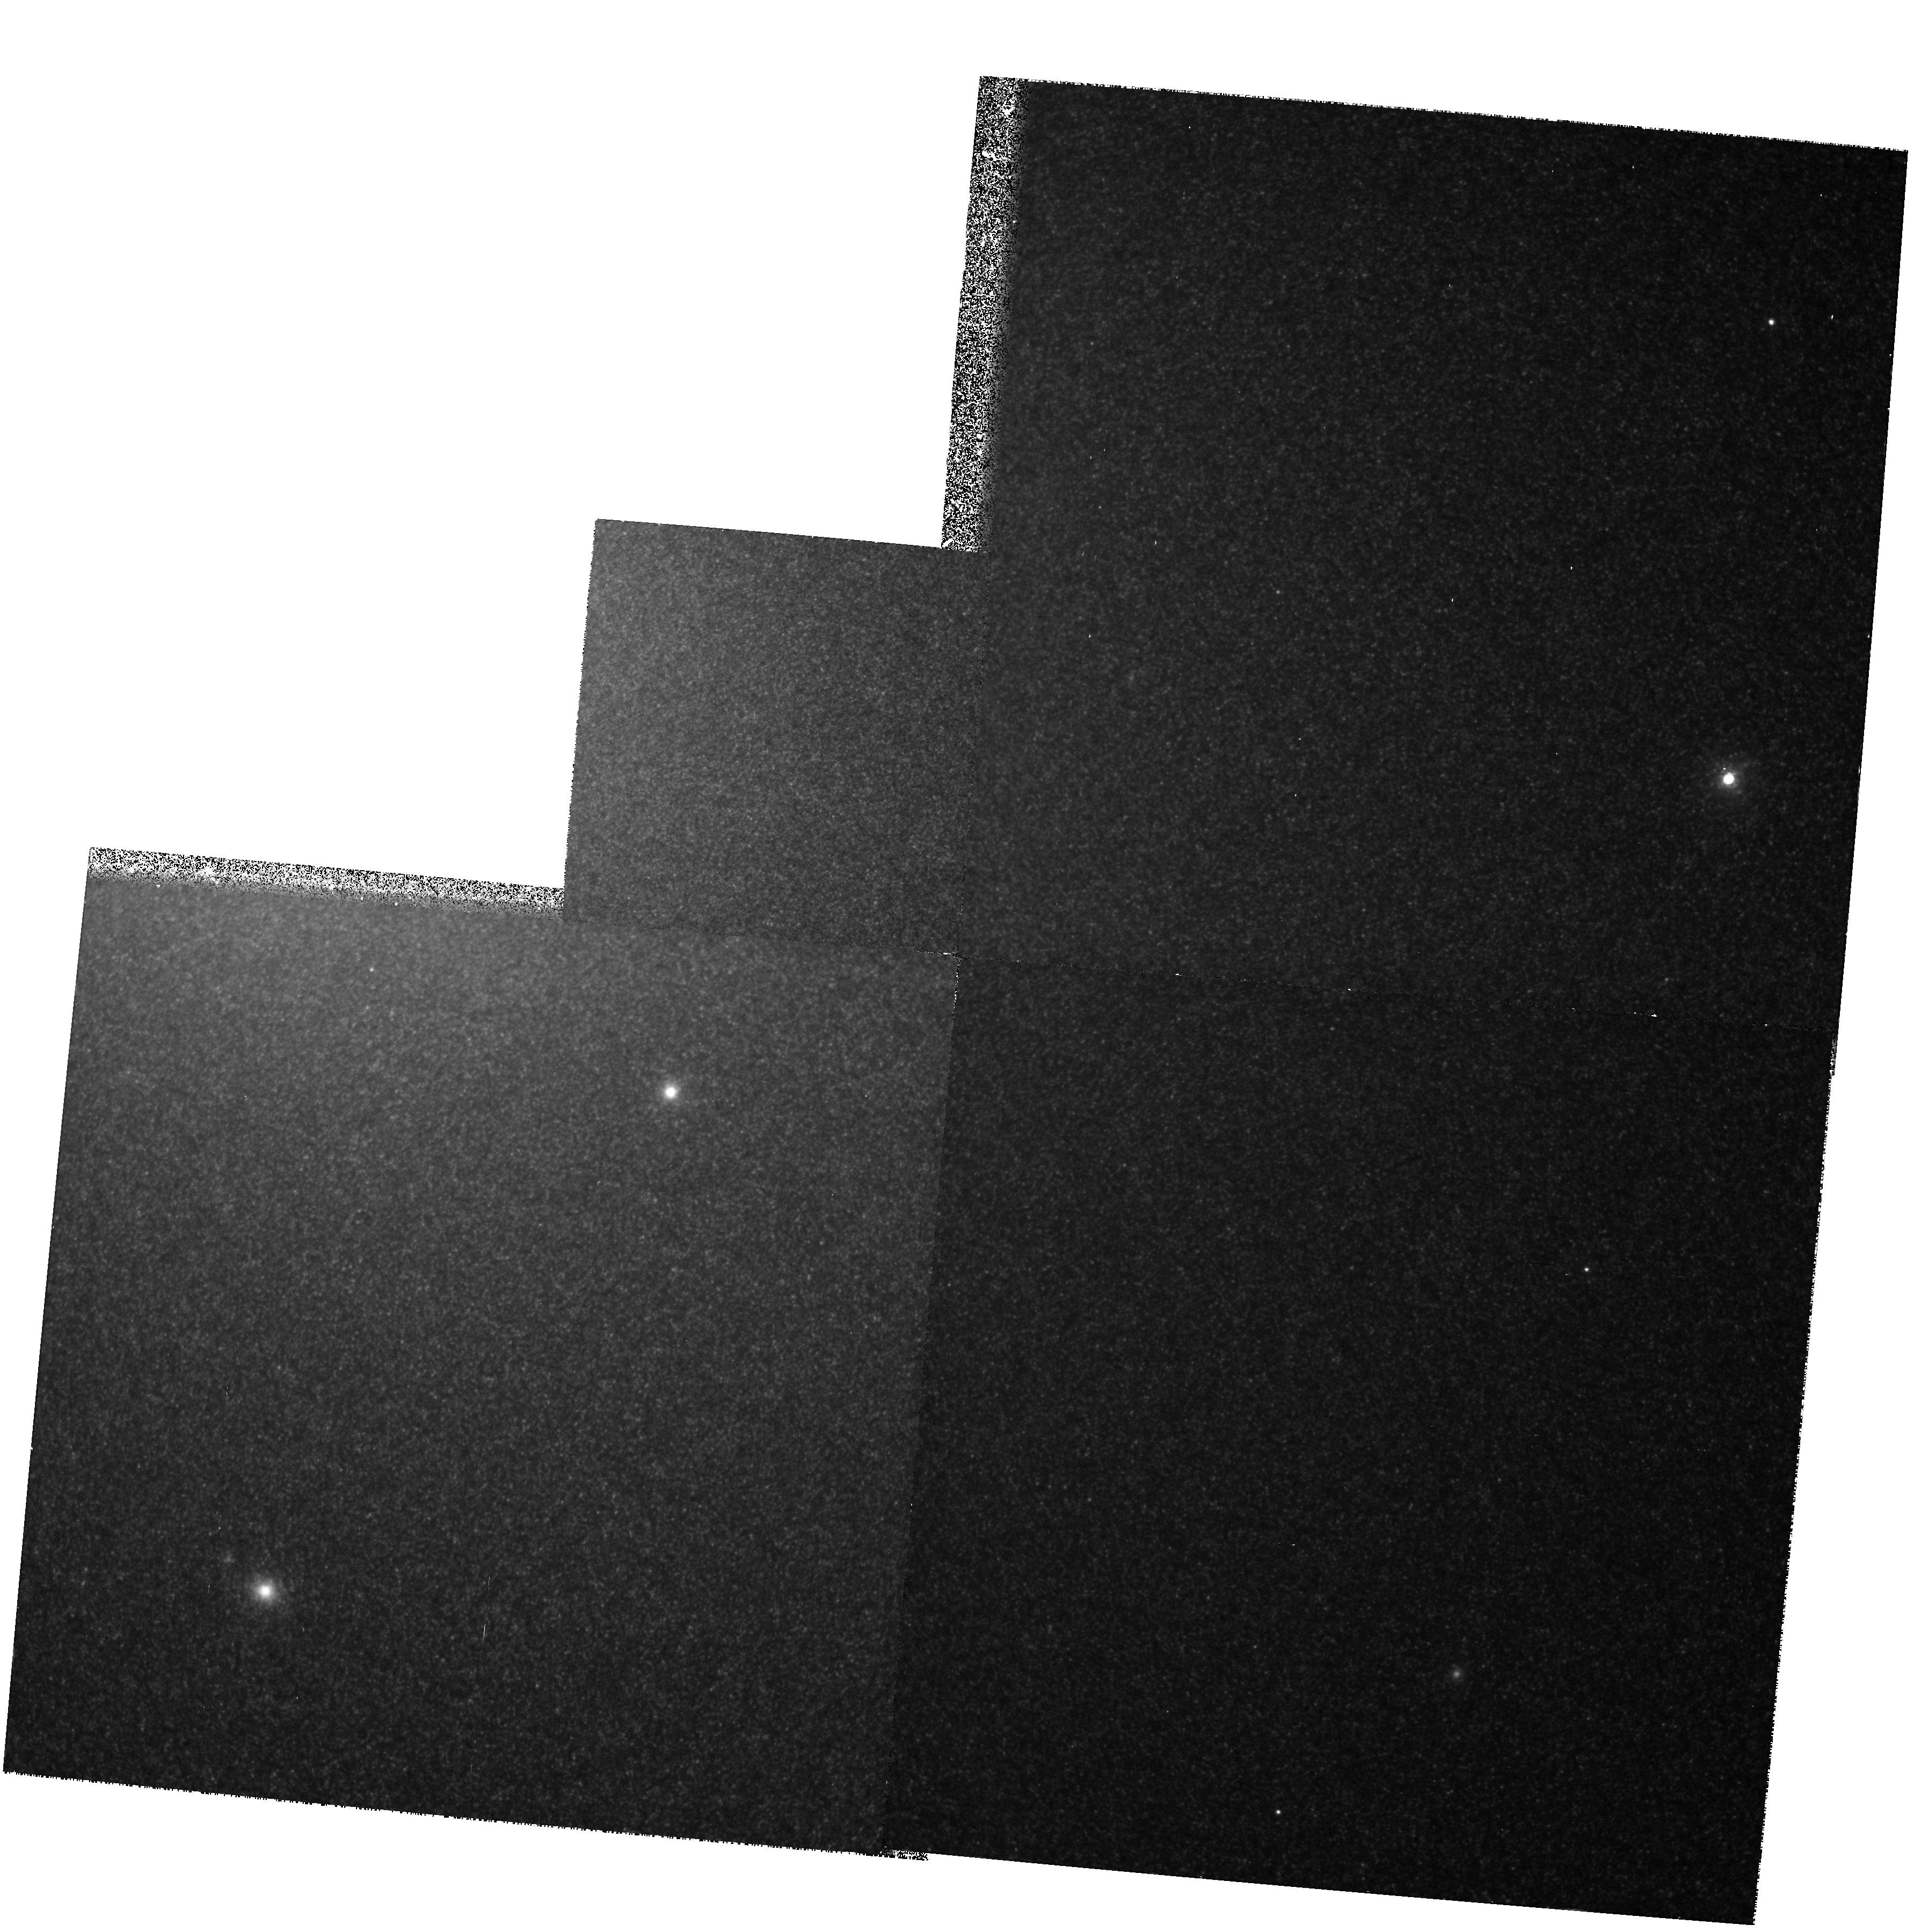
Target: NGC224-2
Instrument: WFPC2/PC
Filter: F1042M
Exposure: 1.1 h
Observation ID: hst_5729_01_wfpc2_pc_f1042m_u2kj01

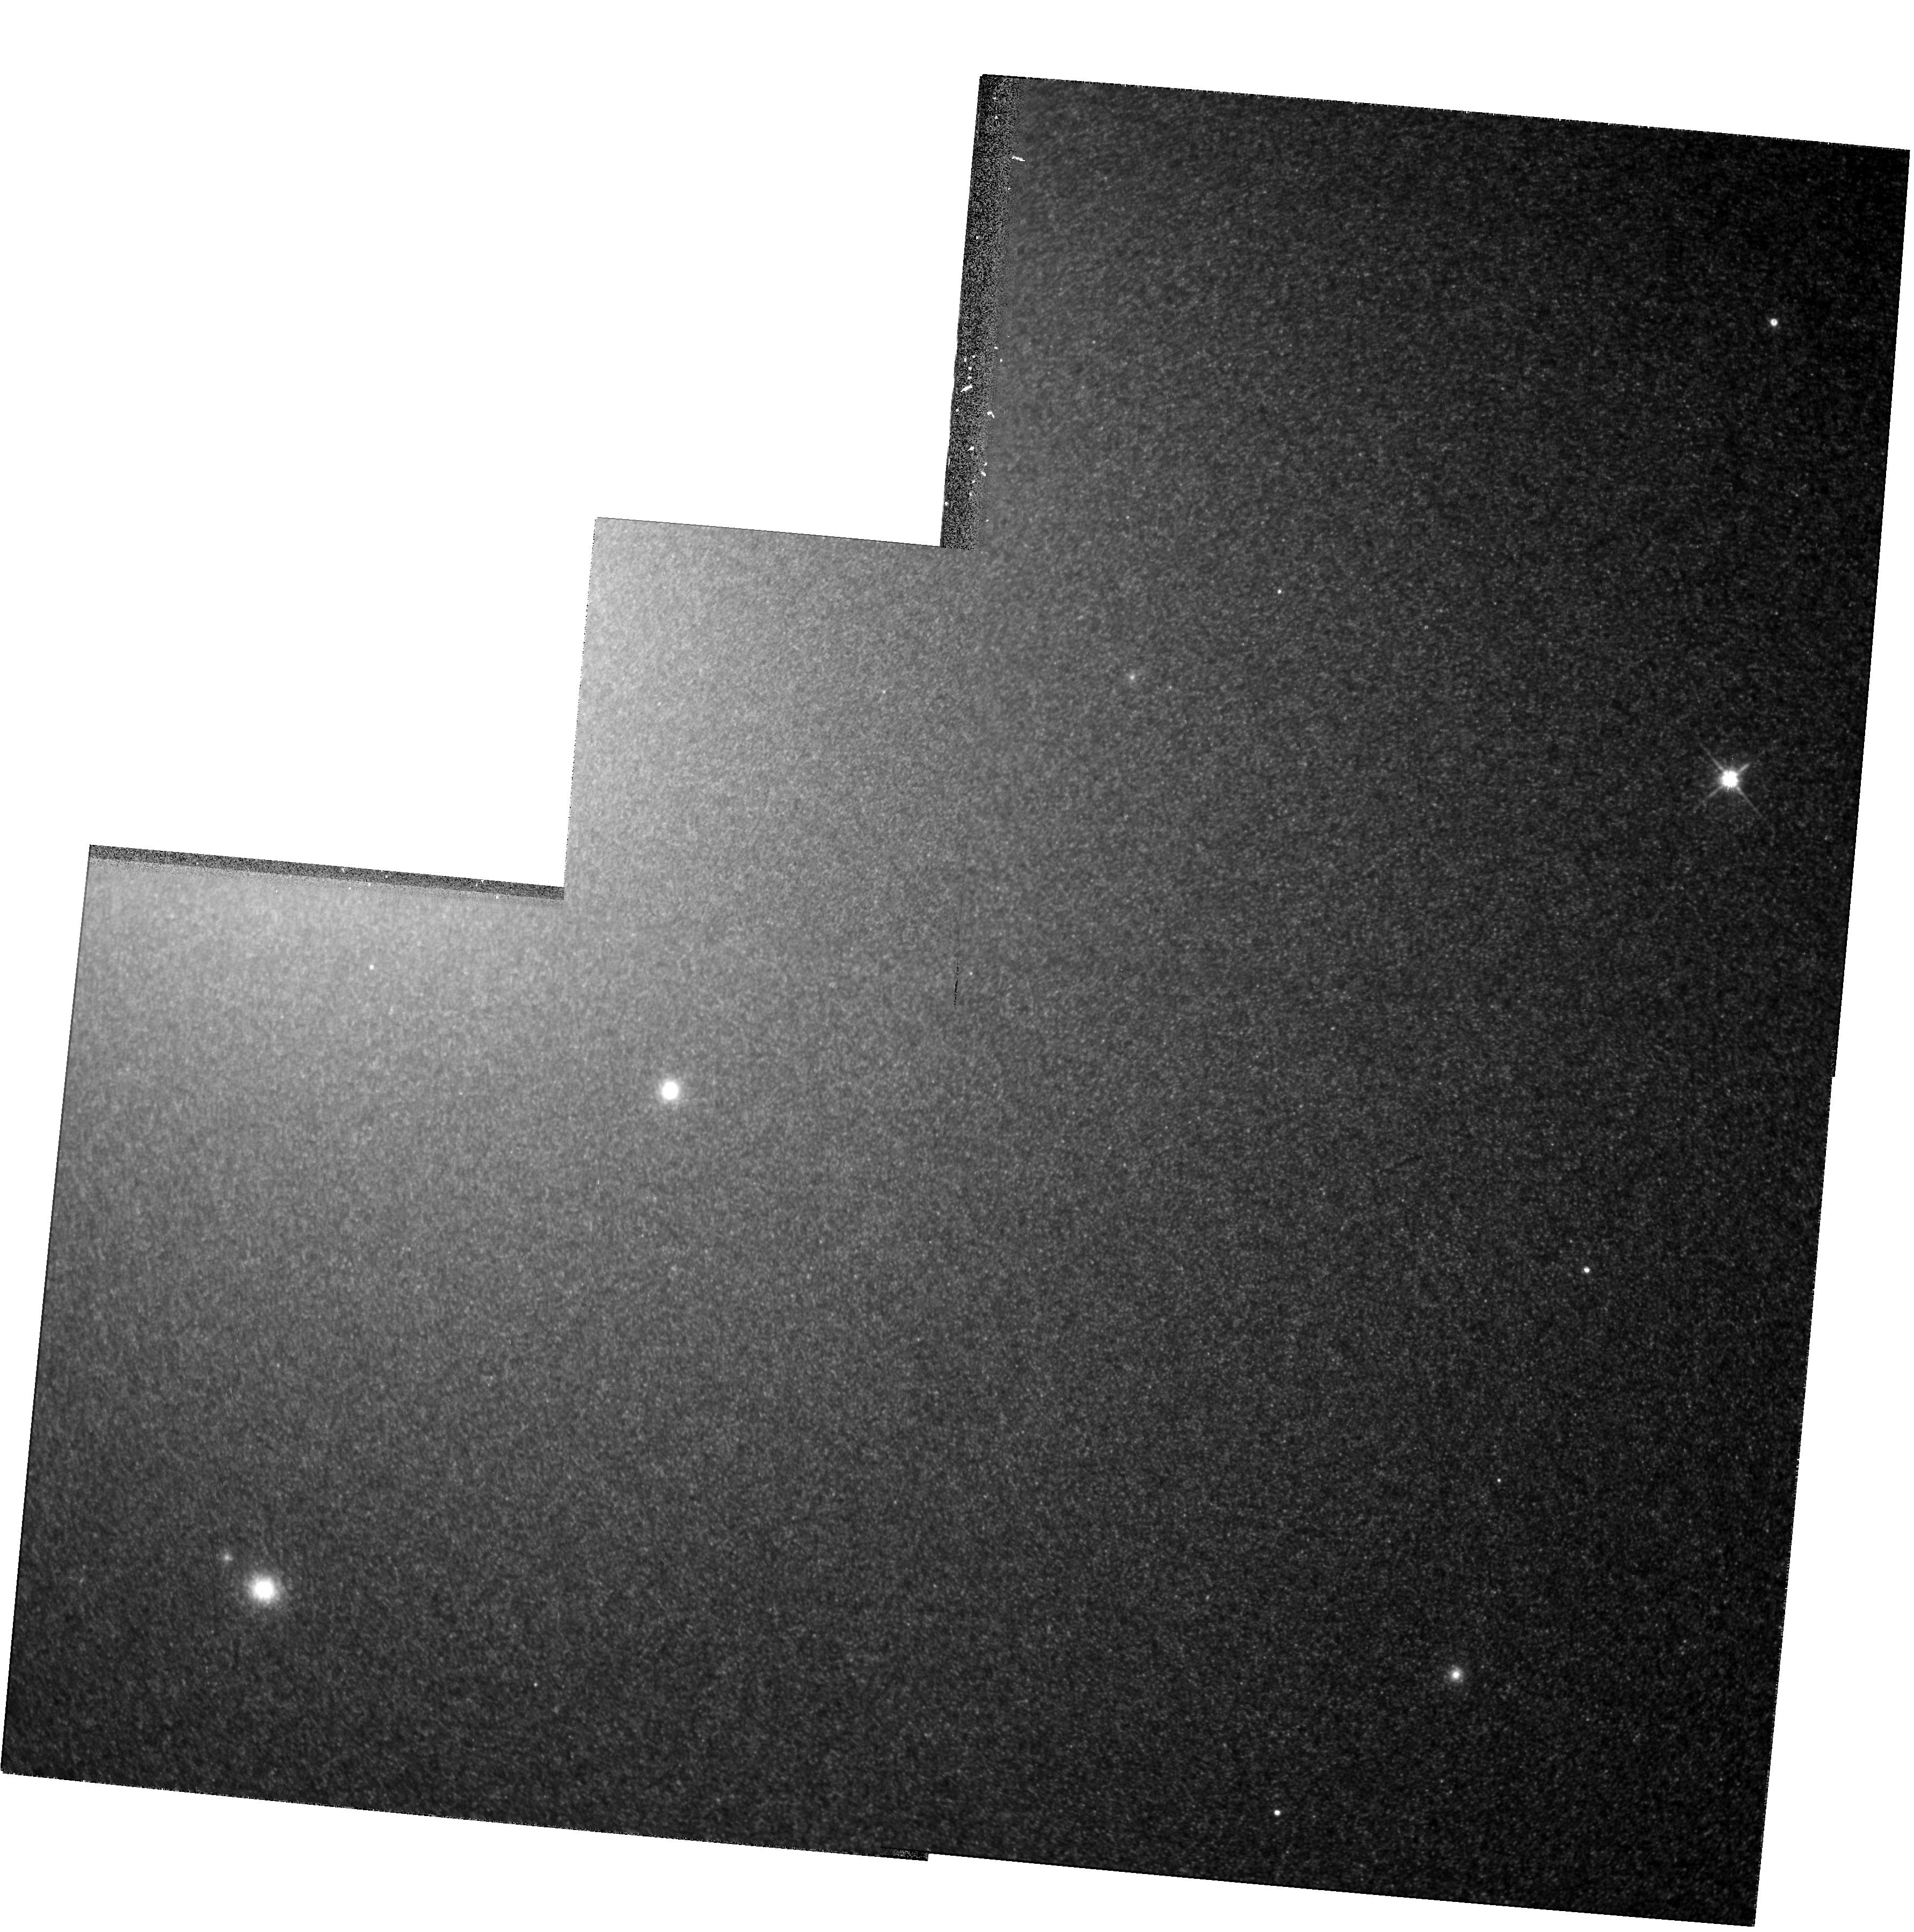
Target: NGC224-2
Instrument: WFPC2/PC
Filter: F814W
Exposure: 21 min
Observation ID: hst_5729_01_wfpc2_pc_f814w_u2kj01

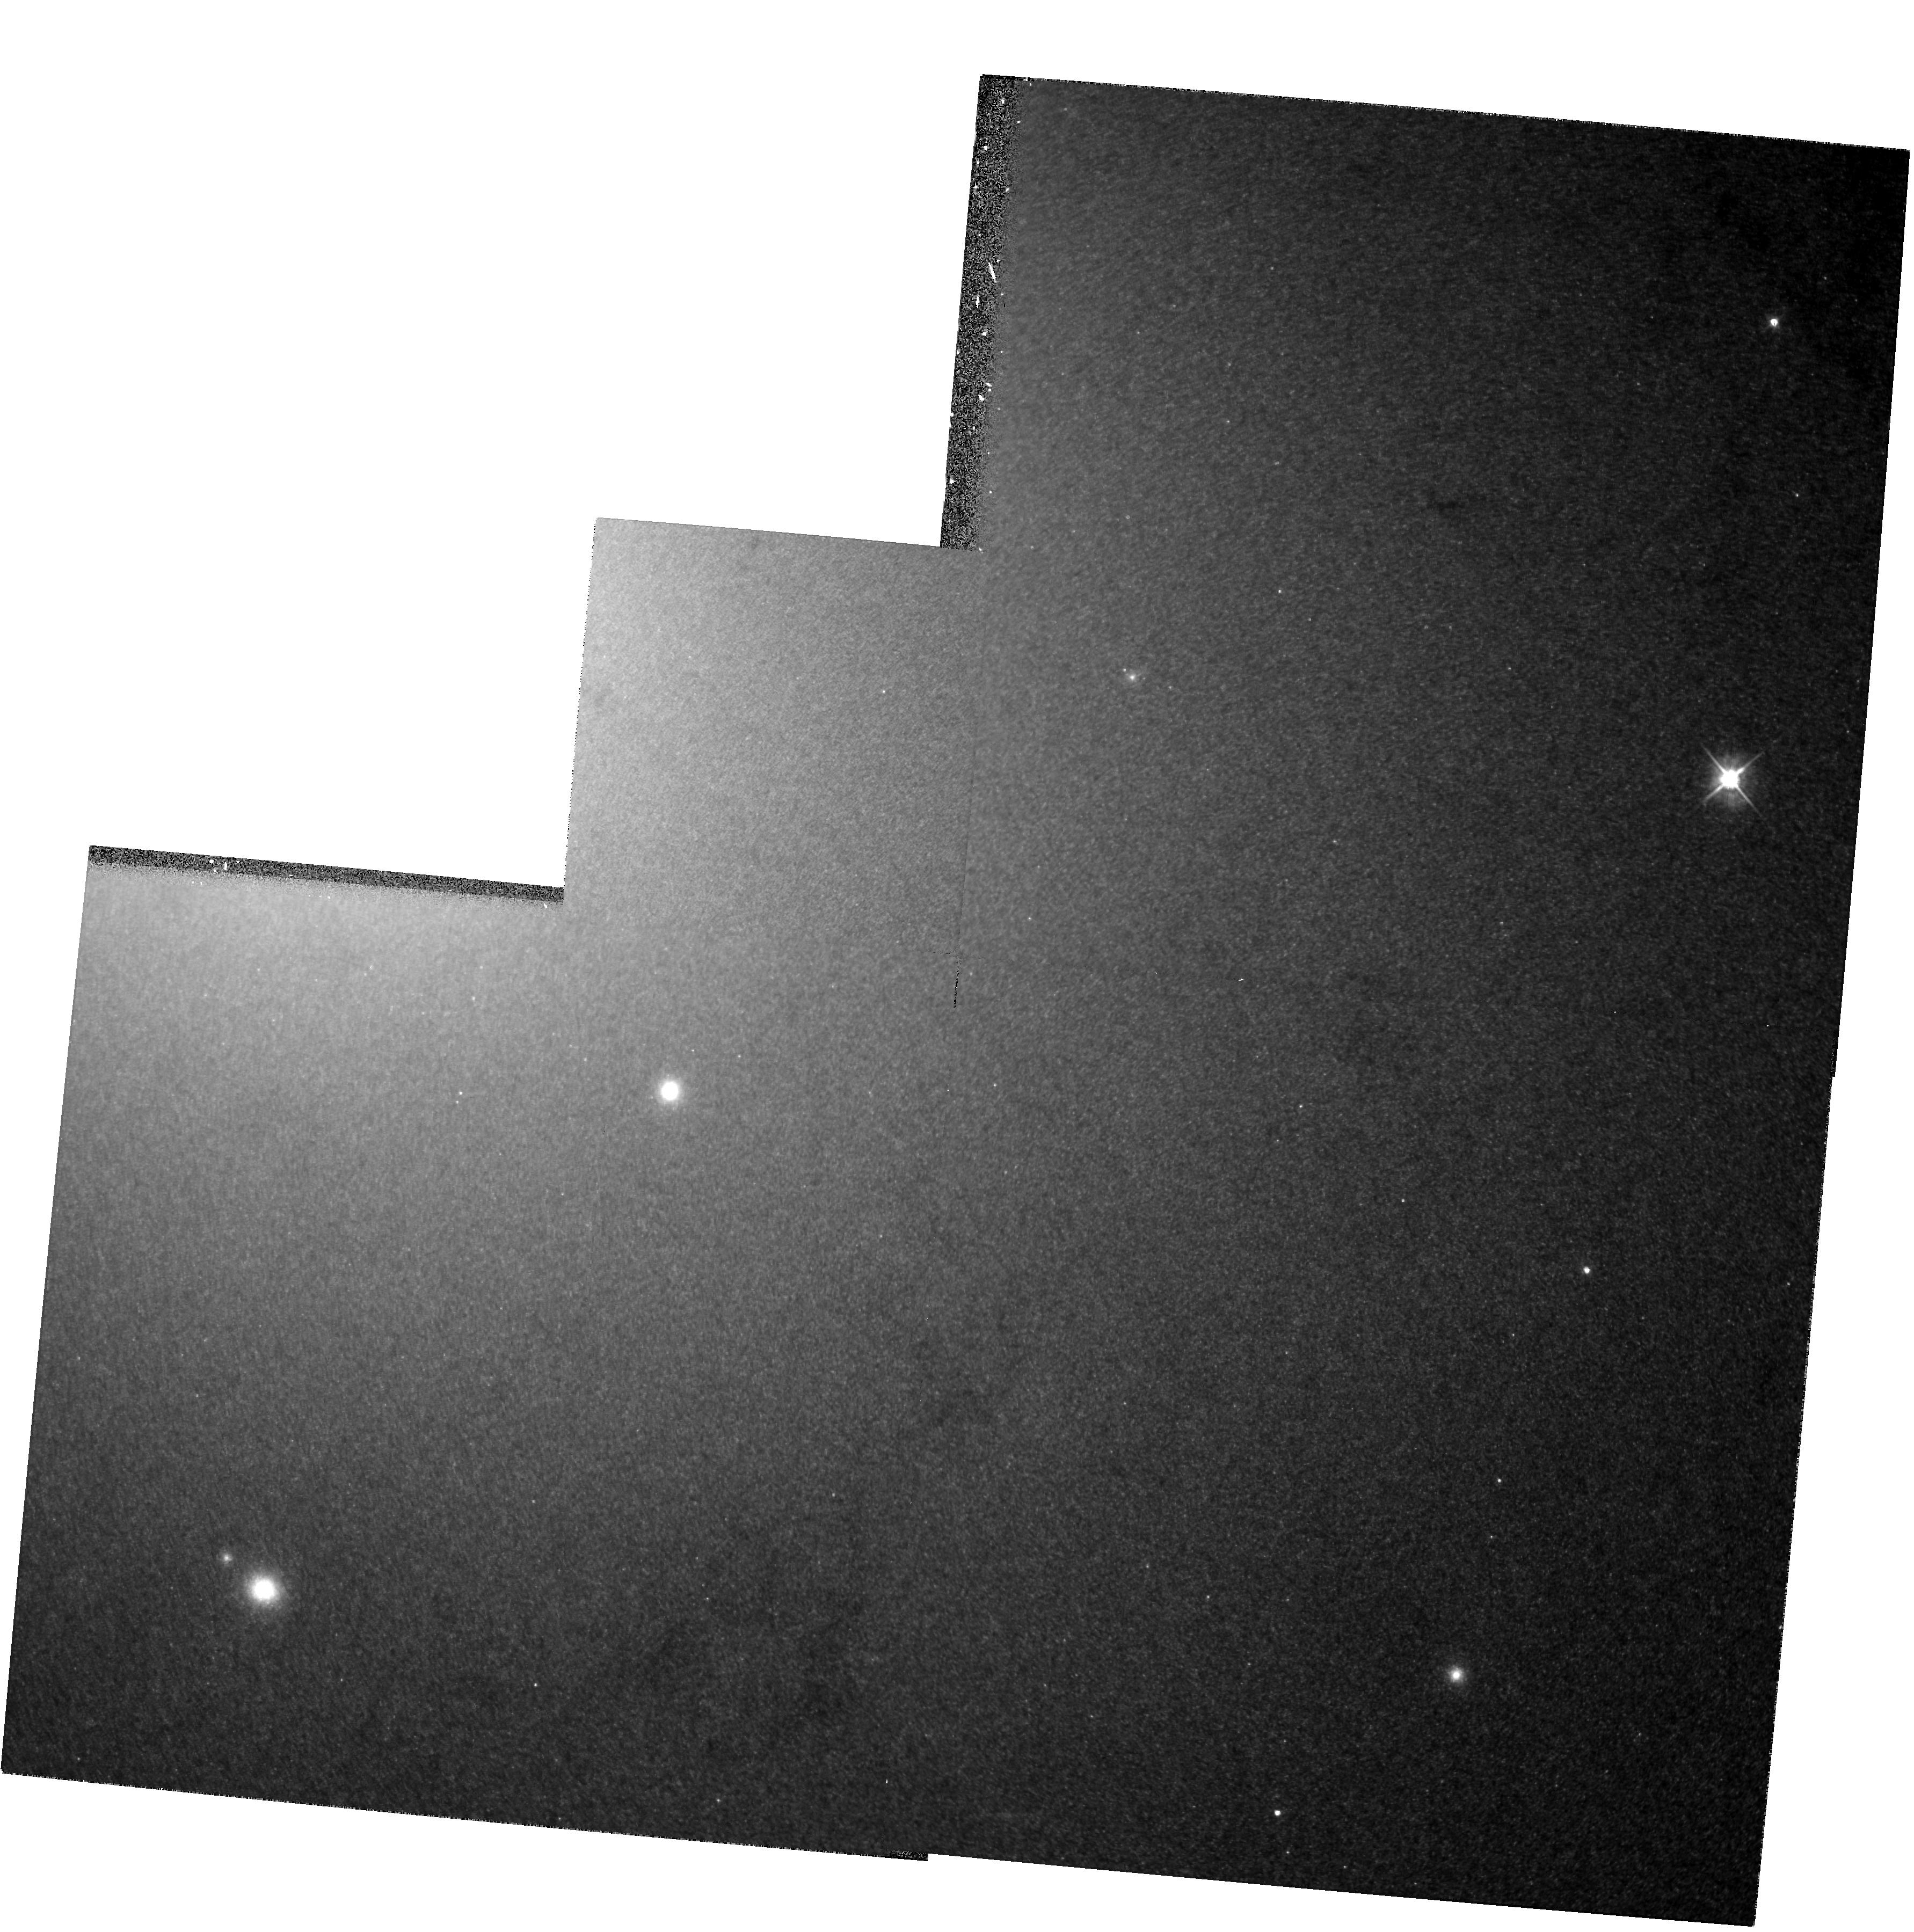
Target: NGC224-2
Instrument: WFPC2/PC
Filter: F555W
Exposure: 28 min
Observation ID: hst_5729_01_wfpc2_pc_f555w_u2kj01

A SURVEY OF THE GIANT BRANCH IN THE BULGE OF M31-CONT OF 2735 (PI: Rich, R. Michael)

GO5019: We propose to survey the bolometric luminosities, colors, and space distribution of the most luminous asymptotic giant branch (AGB) stars in the bulge of M31. We seek to discover whether the bulge of this galaxy is relatively young, of order 10 Gyr rather than 15 Gyr. We will use the WFPC2 and the F675W (broad-R), F814W (broad-I) and F1042M (1 micron) filters. Knowing that F1042M falls on the first continuum point of M giants, we have shown that we can use 1.04 micron fluxes to reliably calculate bolometric magnitudes for these very red stars. Color information from F675W and F814W will permit (1) comparison with Galactic bulge M giants, (2) an estimate of the spread of abundance and (3) increase the accuracy of the bolometric magnitudes. Frames with the damaged HST show signs of resolution to within 3" of the M31 nucleus; The repaired HST should resolve stars close to the nuclei of these galaxies. We will measure bolometric luminosity functions to determine if the populations are intermediate age, and attempt to measure the abundance range for stars near the nucleus of M31. If metals have been lost due to winds, theory predicts that we should see a substantial spread of abundances even near the nucleus.